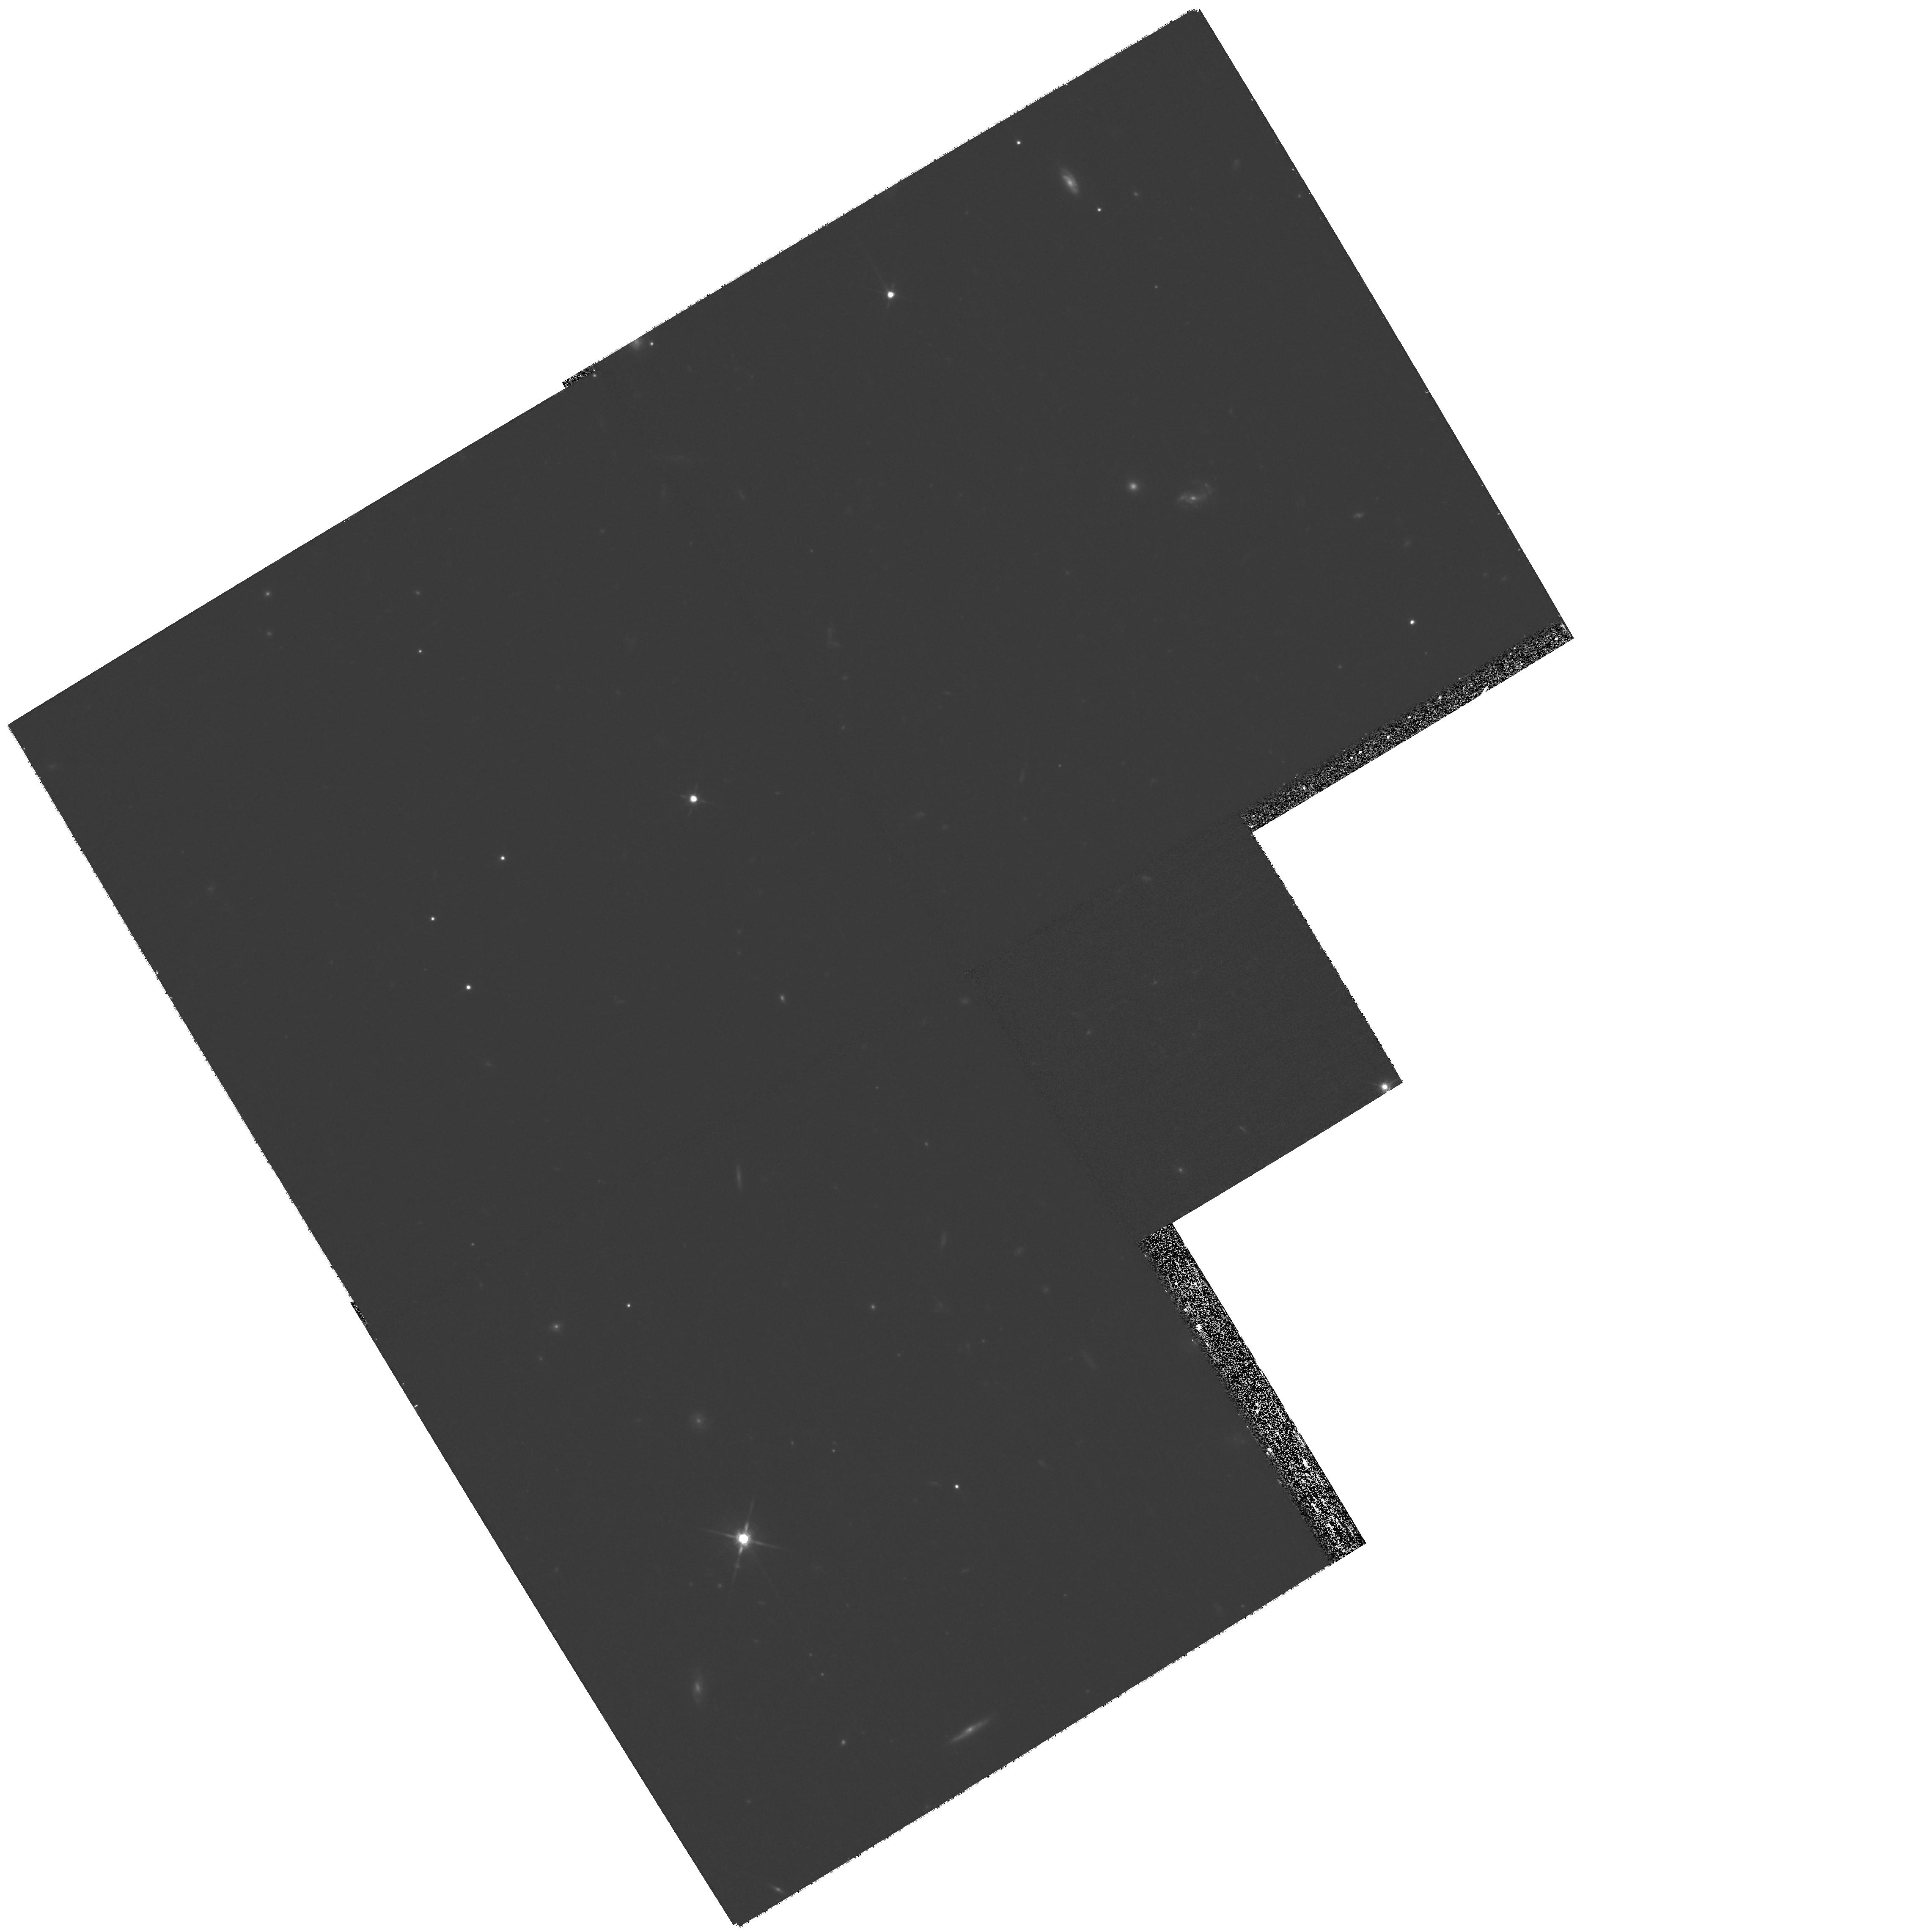
Target: GRB080207
Instrument: WFPC2/PC
Filter: F814W
Exposure: 55 min
Observation ID: hst_11343_g3_wfpc2_pc_f814w_ua4tg3

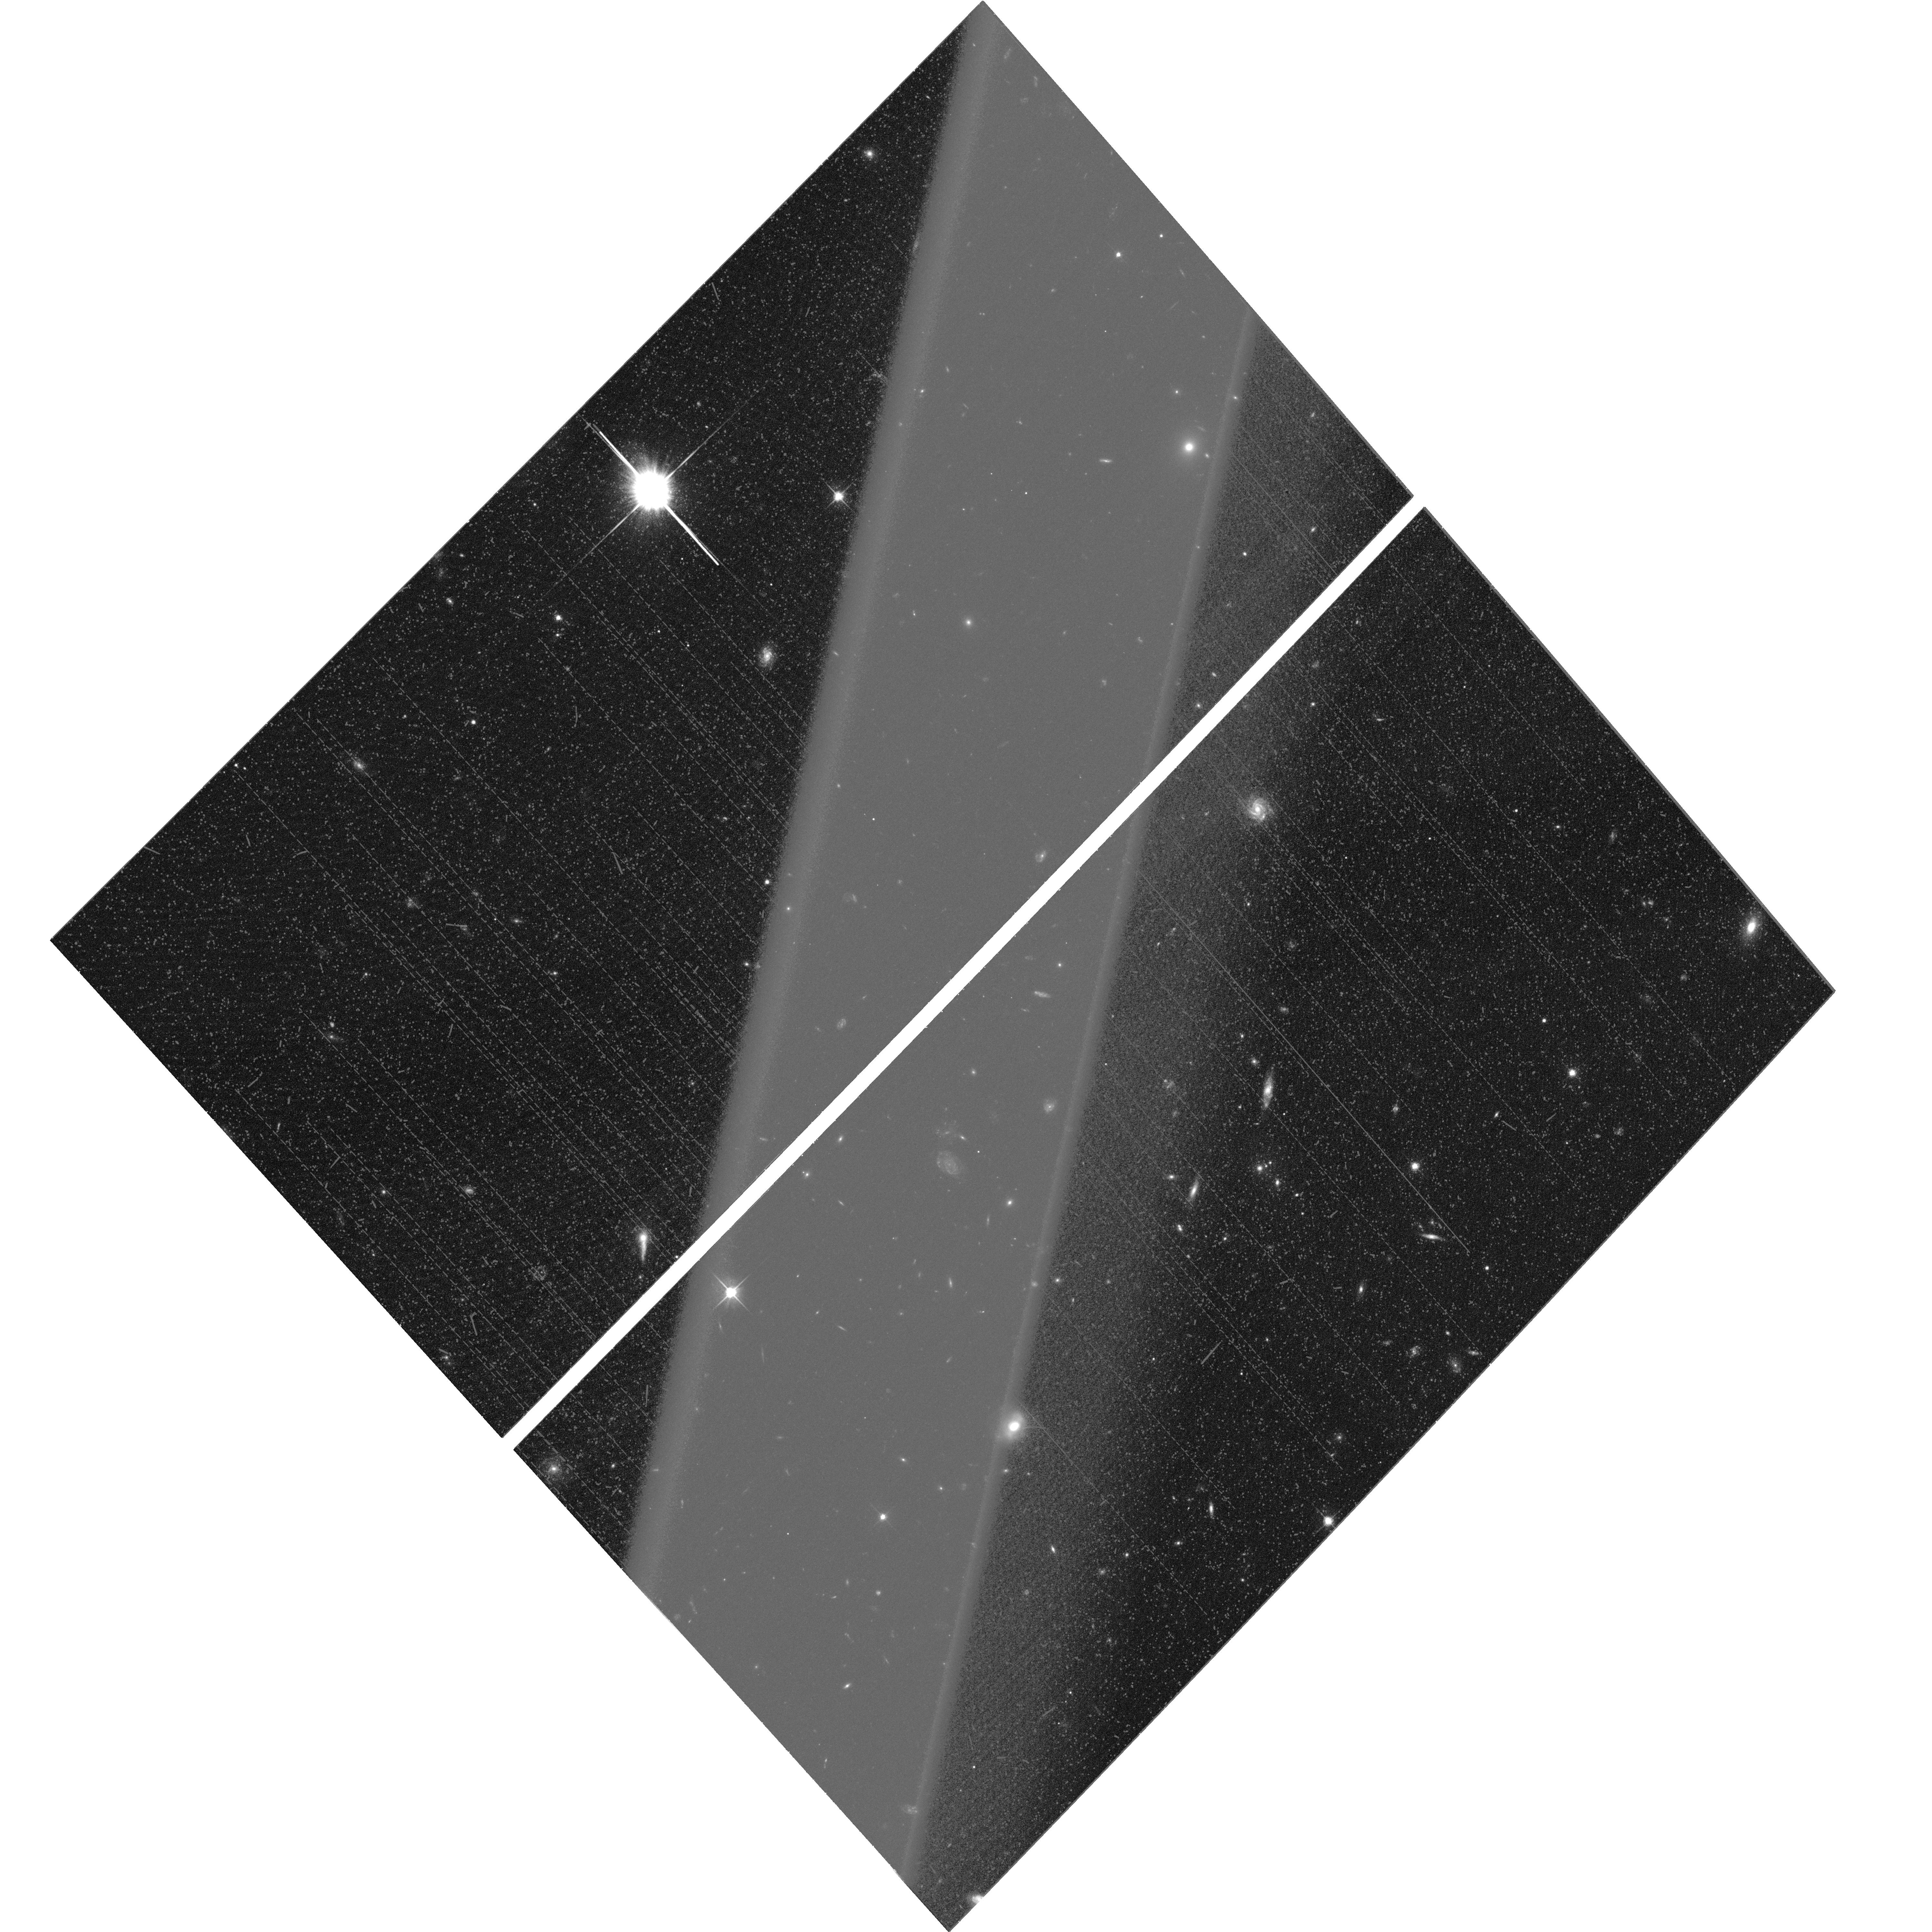
Target: GRB051022-HOST-GALAXY
Instrument: ACS/WFC
Filter: F606W
Exposure: 35 min
Observation ID: hst_11343_g4_acs_wfc_f606w_ja4tg4

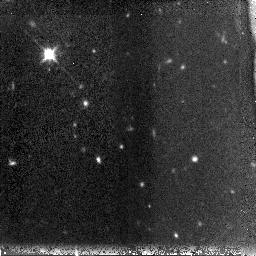
Target: GRB080207
Instrument: NICMOS/NIC3
Filter: F160W
Exposure: 43 min
Observation ID: na4ta1010

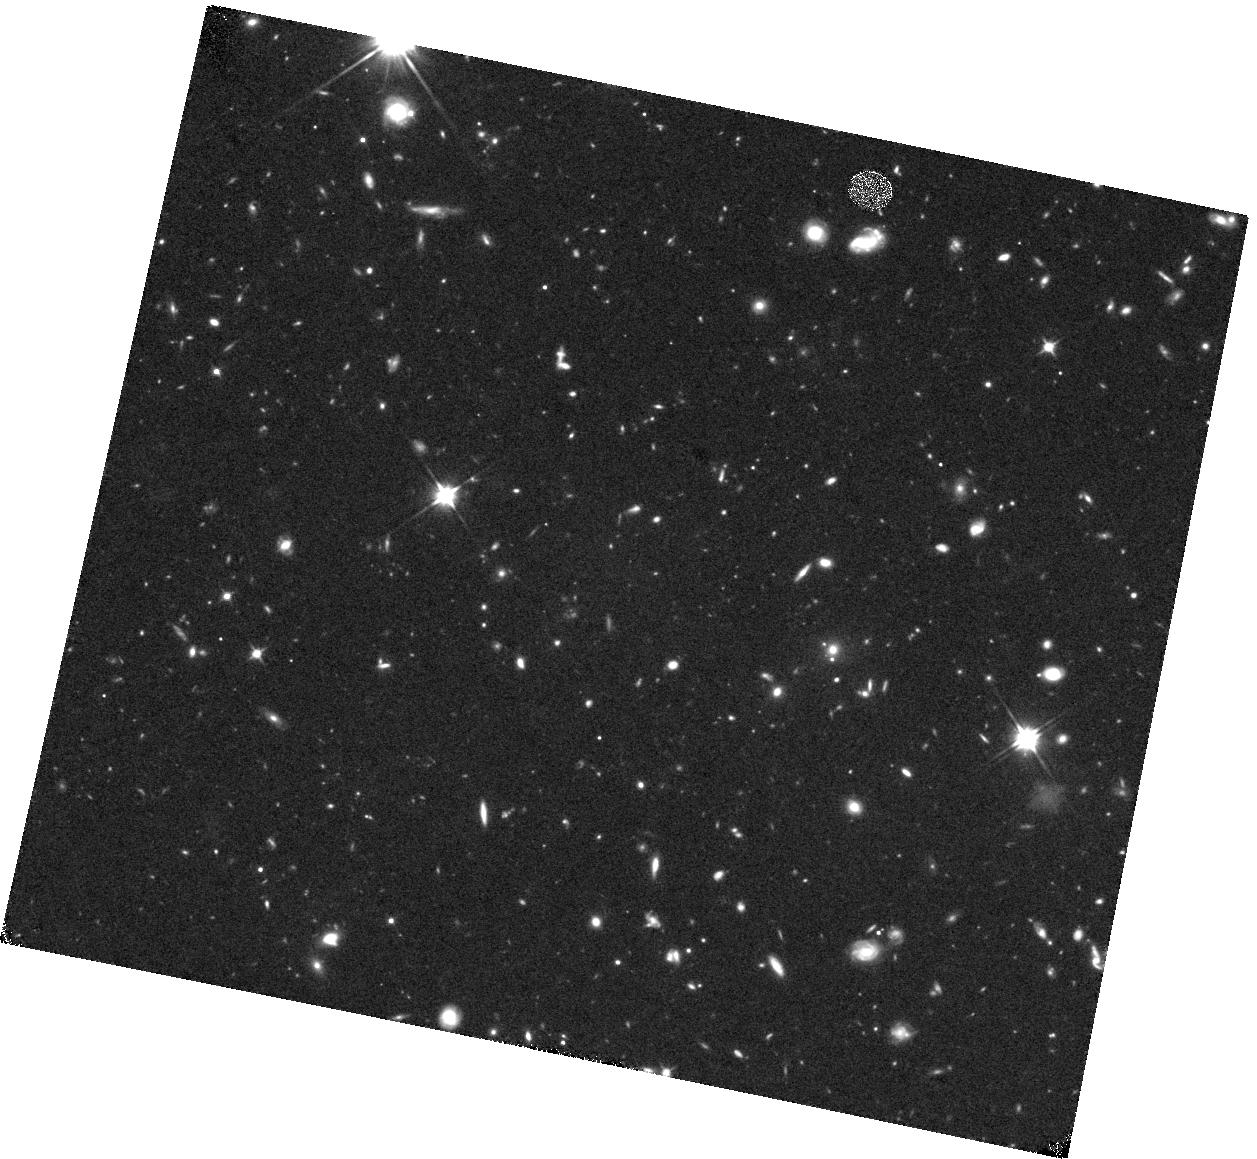
Target: GRB080207
Instrument: WFC3/IR
Filter: F110W
Exposure: 40 min
Observation ID: hst_11343_g6_wfc3_ir_f110w_ia4tg6

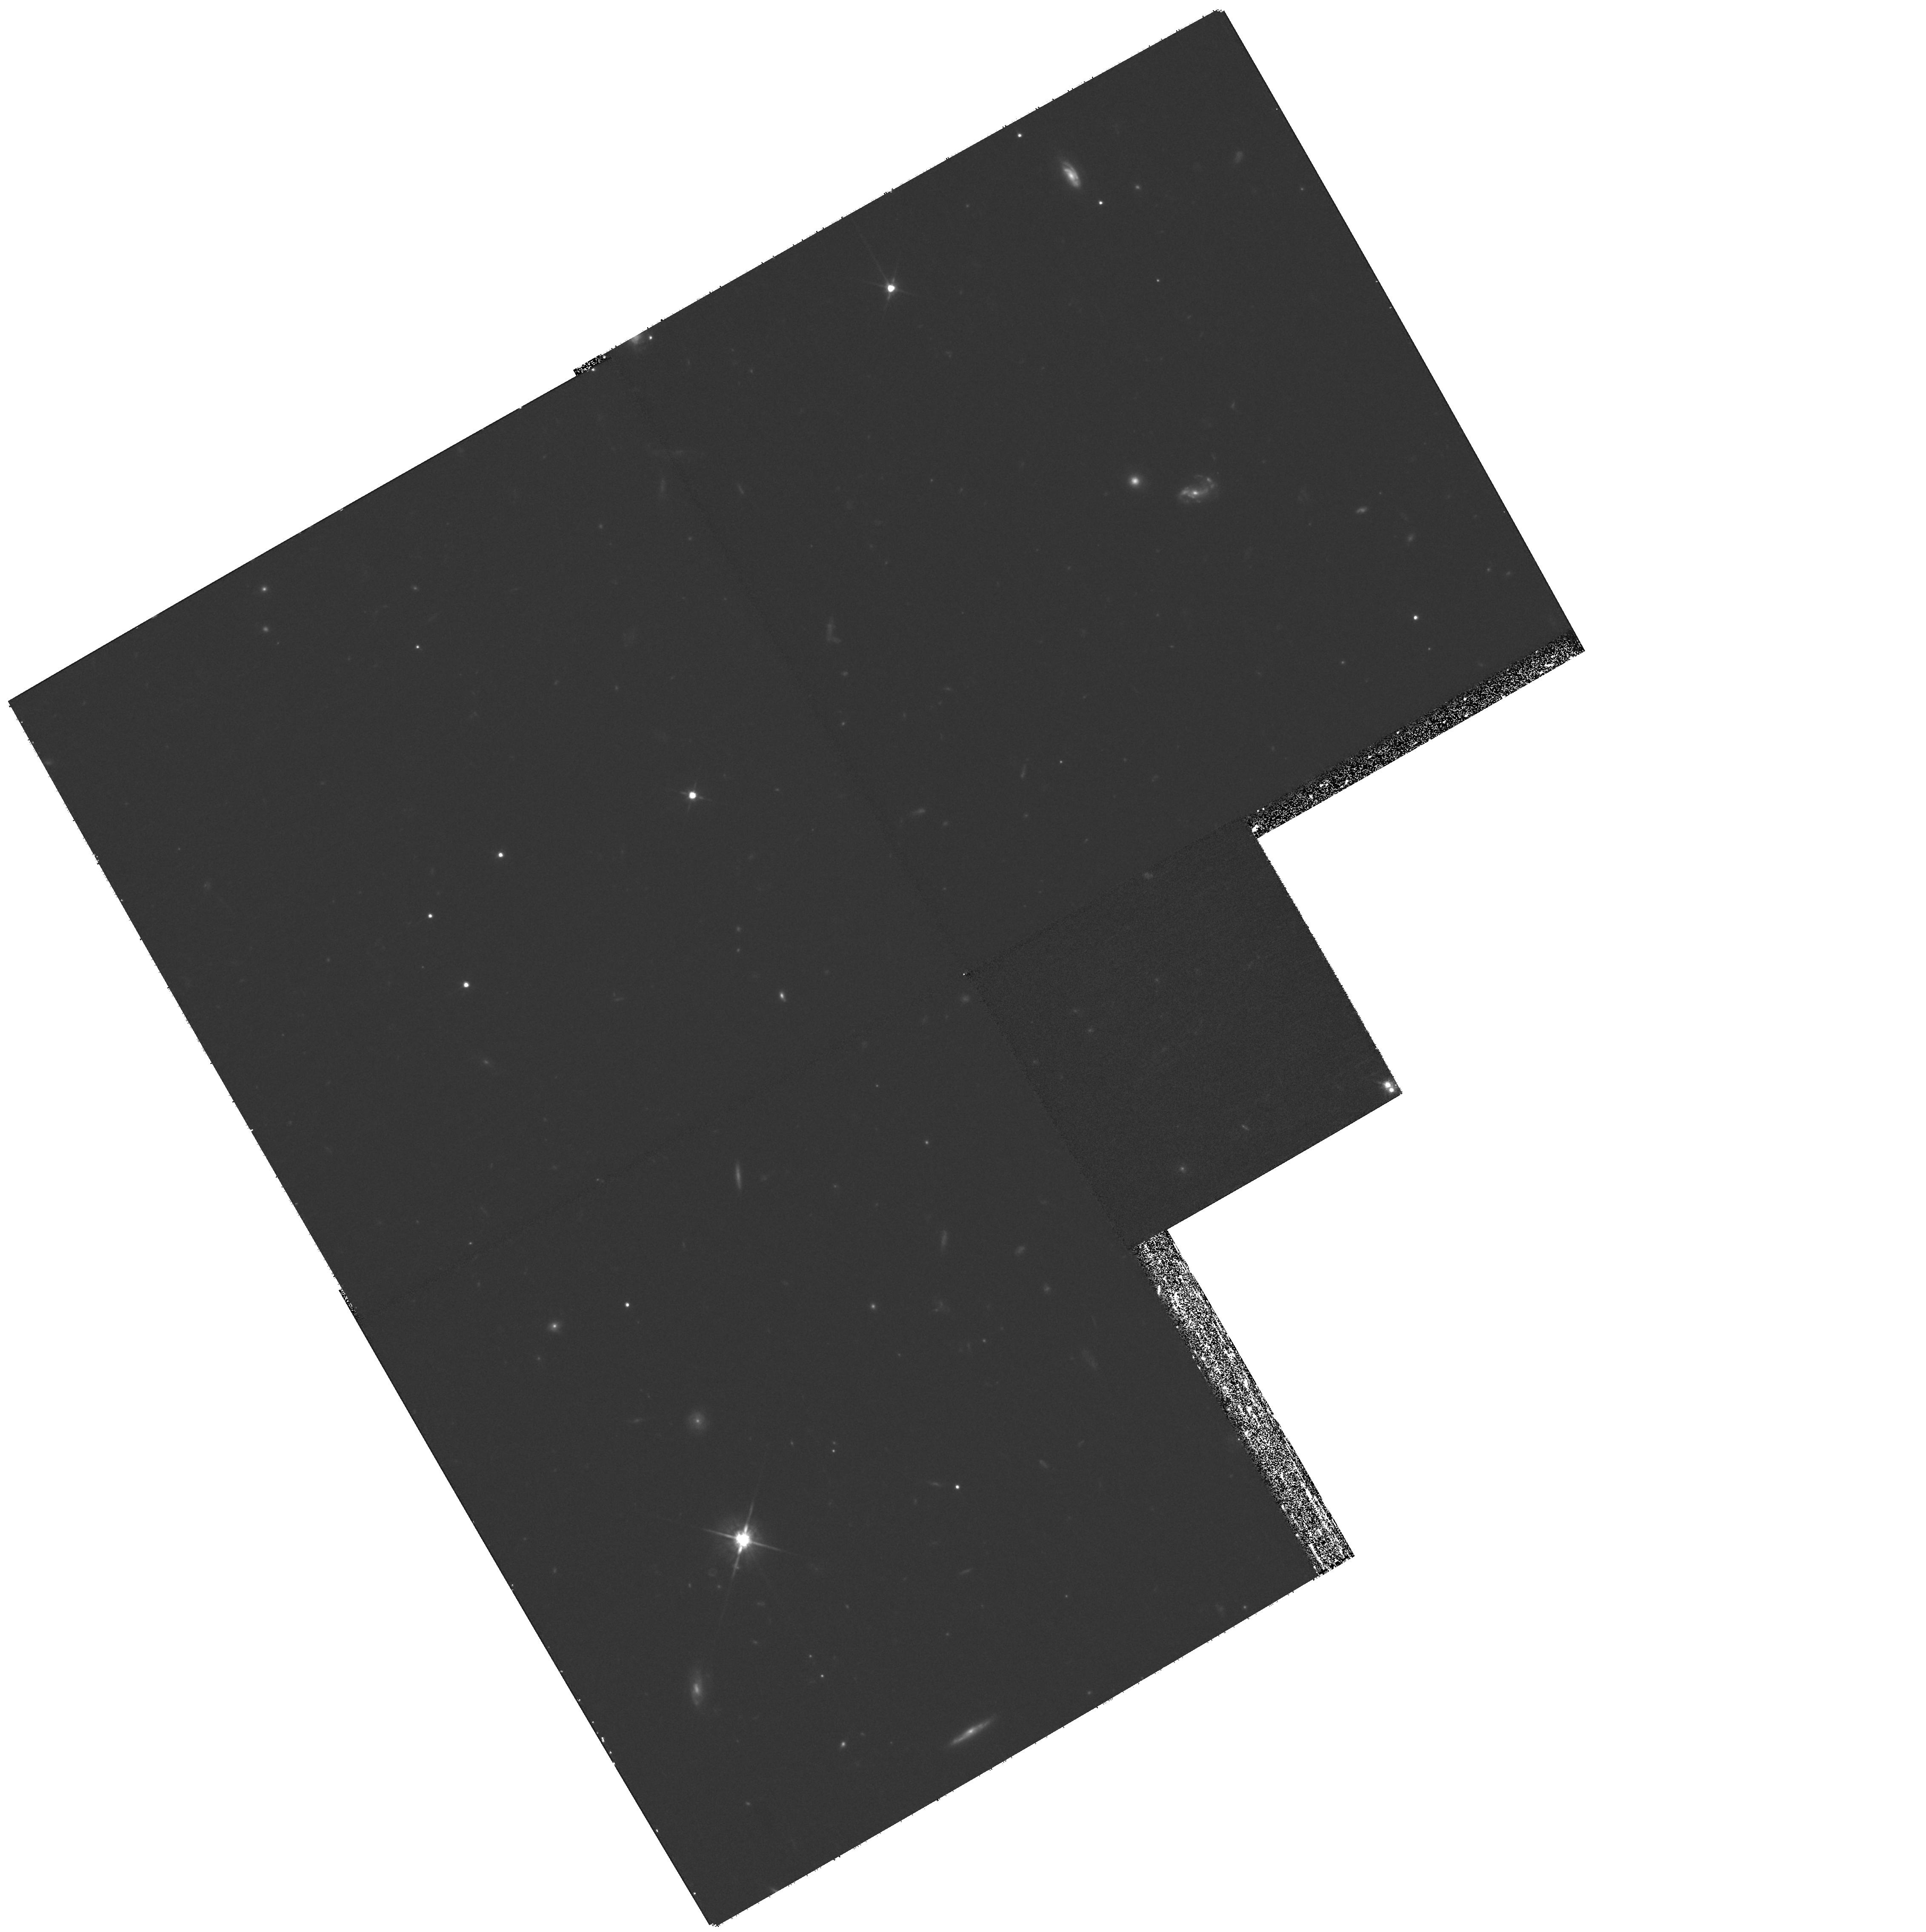
Target: GRB080207
Instrument: WFPC2/PC
Filter: F702W
Exposure: 1 h
Observation ID: hst_11343_g2_wfpc2_pc_f702w_ua4tg2

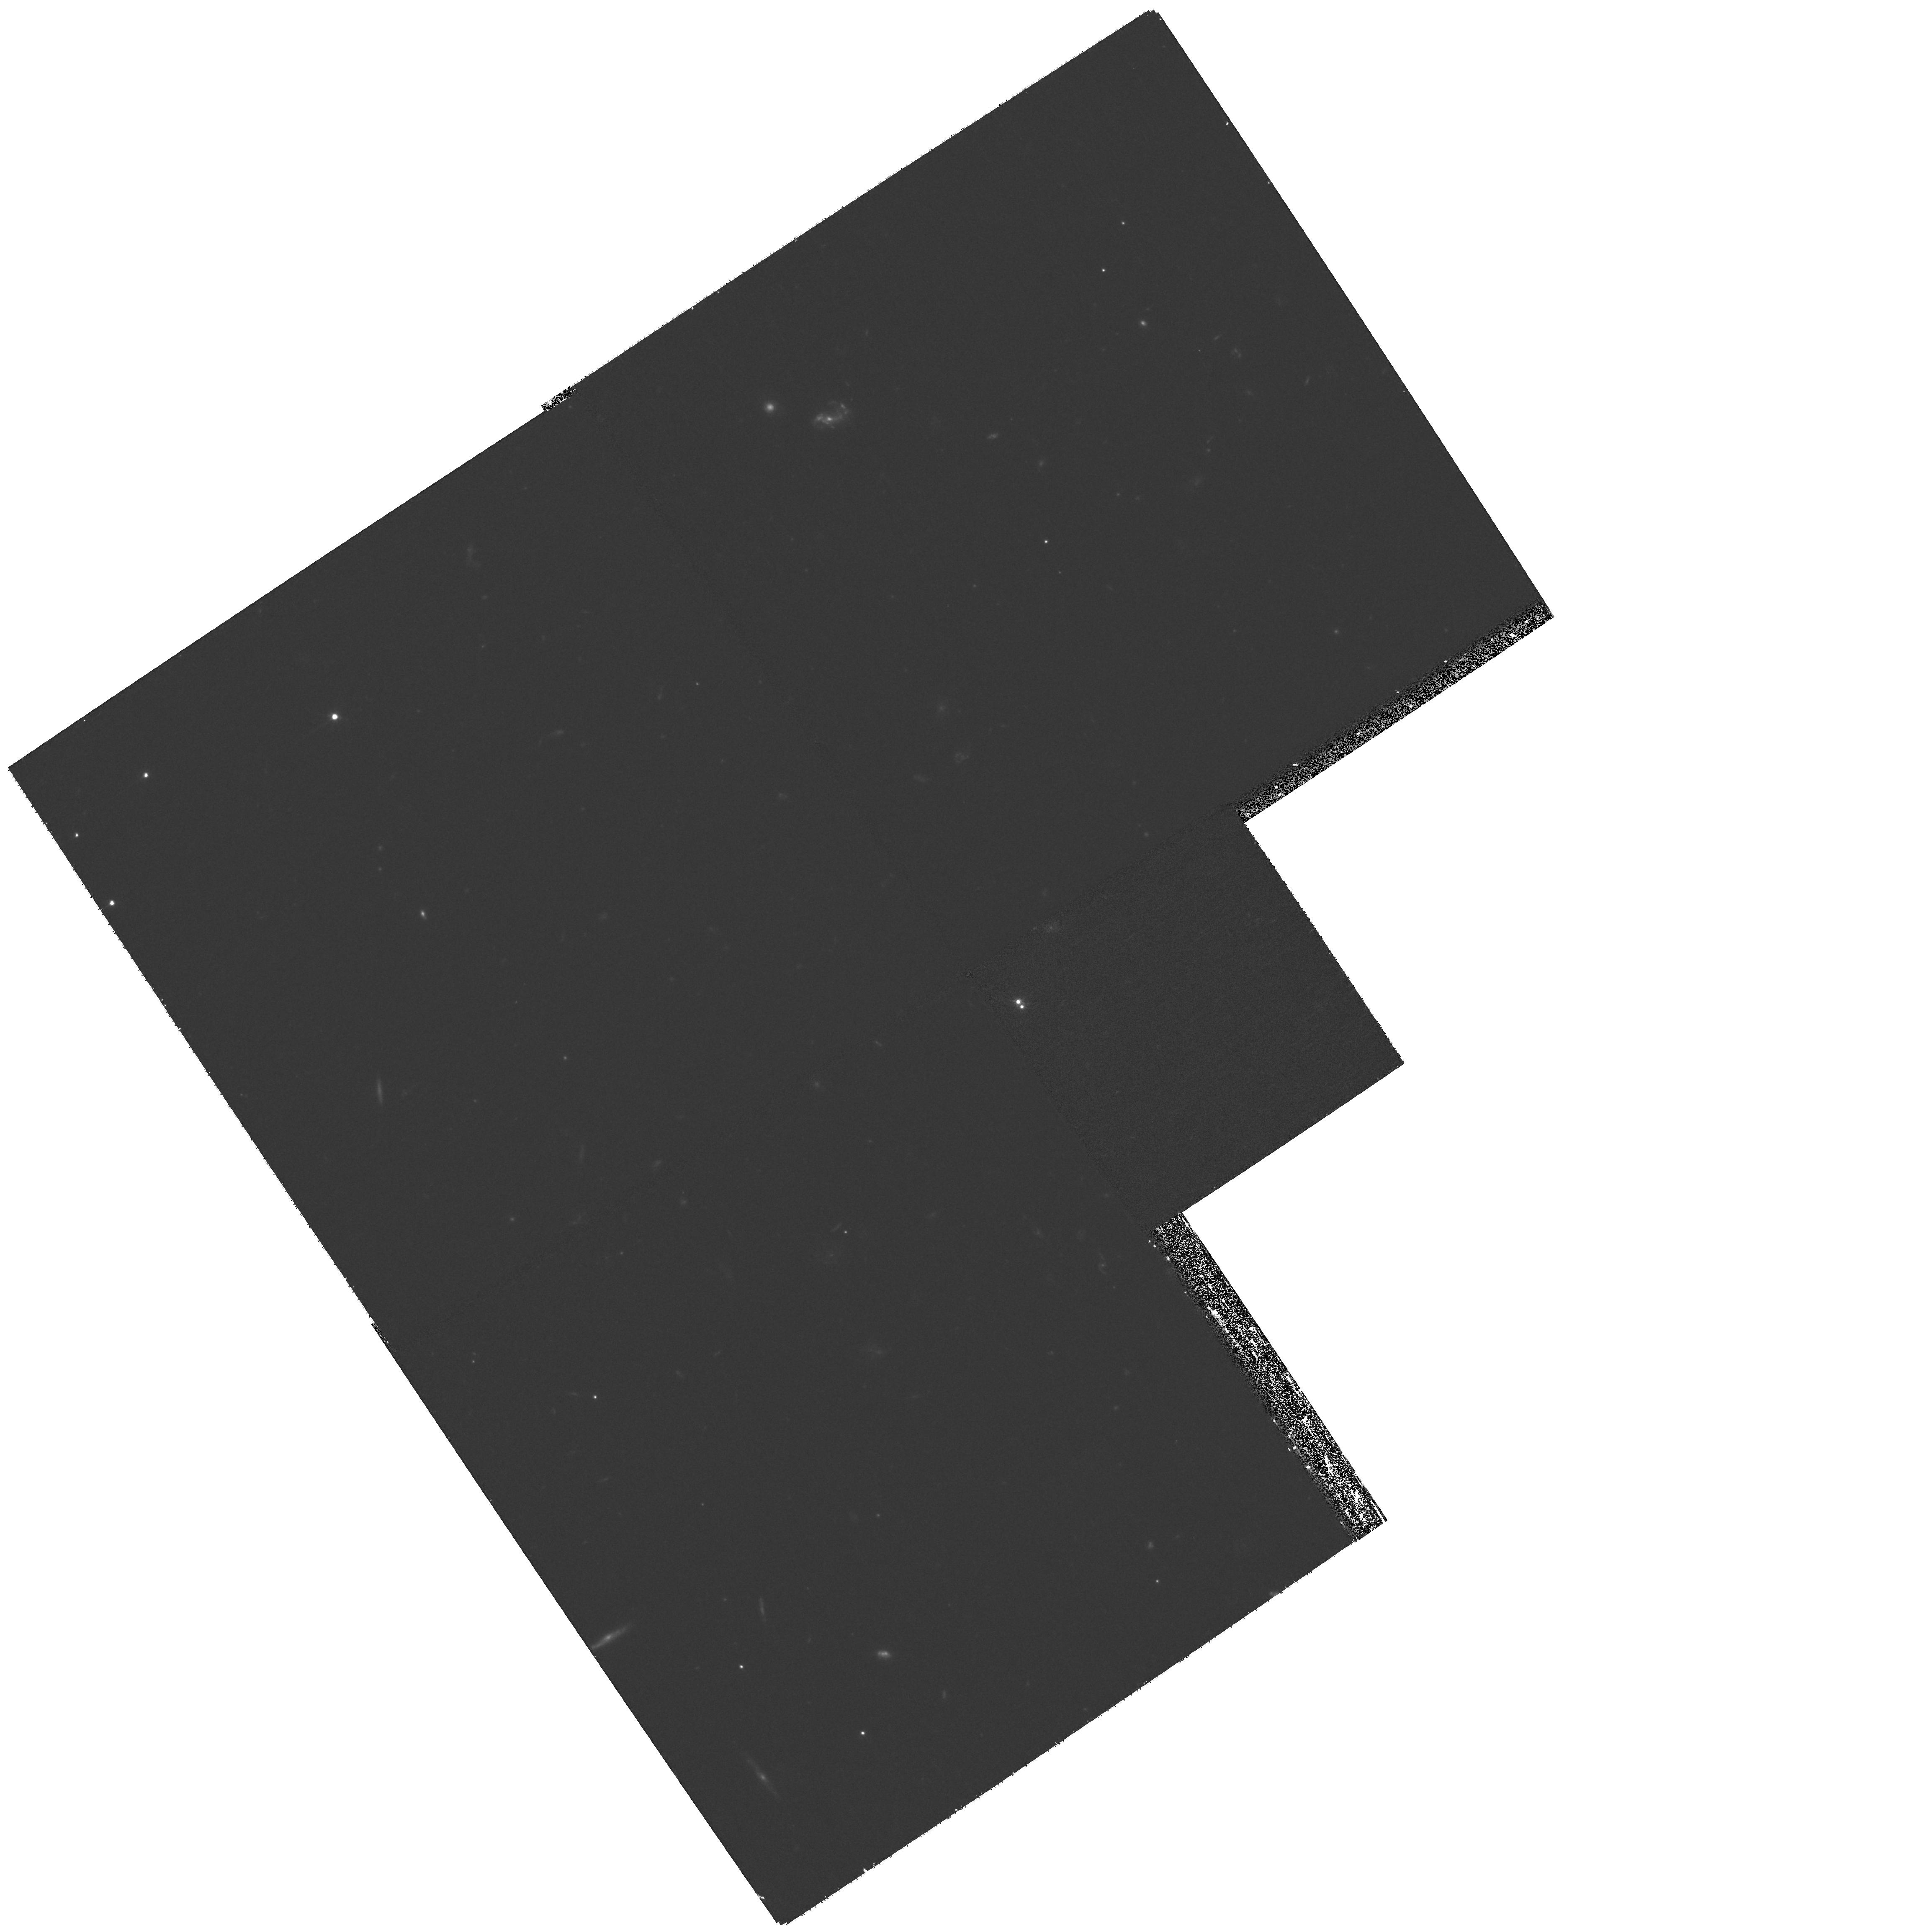
Target: GRB080207
Instrument: WFPC2/PC
Filter: F606W
Exposure: 27 min
Observation ID: hst_11343_a2_wfpc2_pc_f606w_ua4ta2

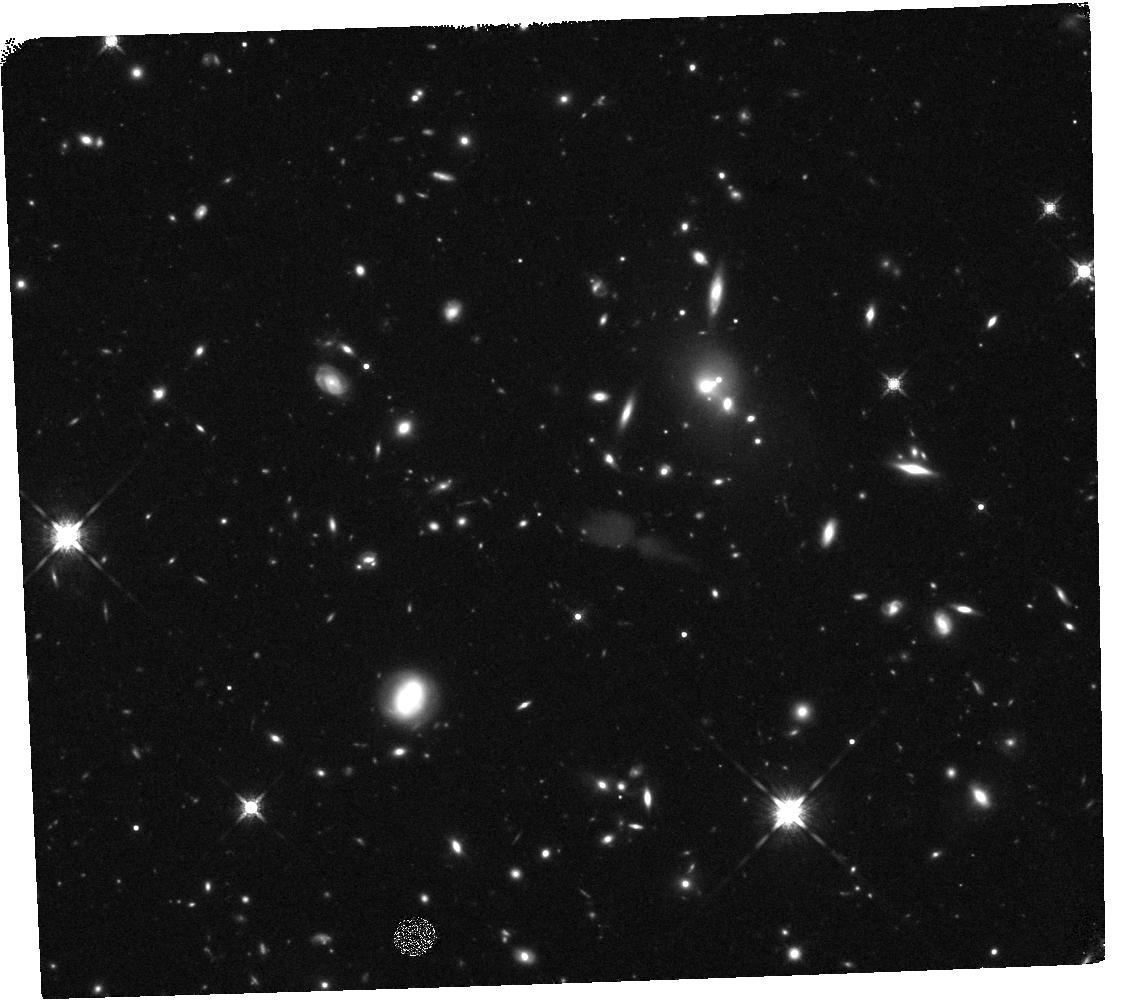
Target: GRB051022-HOST-GALAXY
Instrument: WFC3/IR
Filter: F160W
Exposure: 40 min
Observation ID: hst_11343_g5_wfc3_ir_f160w_ia4tg5

Identifying the host galaxies for optically dark gamma-ray bursts (PI: Levan, Andrew James)

We propose to use the high spatial resolution capabilities of Chandra to obtain precise positions for a sample of Gamma-ray bursts (GRBs) with no optical afterglows, where the optical light is supresssed relative to the X-ray flux. These bursts are likely to be highly obscured and may have different environments from the optically bright GRBs. Our Chandra observations will (unlike Swift-XRT positions) allow for the unique identification of a host galaxy. To locate these host galaxies we will follow up our Chandra positions with deep optical and IR observations with HST. The ultimate aim is to understand any differences between the host galaxies of optically dark and bright GRBs, and how these affect the use of GRBs as tracers of starformation and galaxy evolution at high redshift.